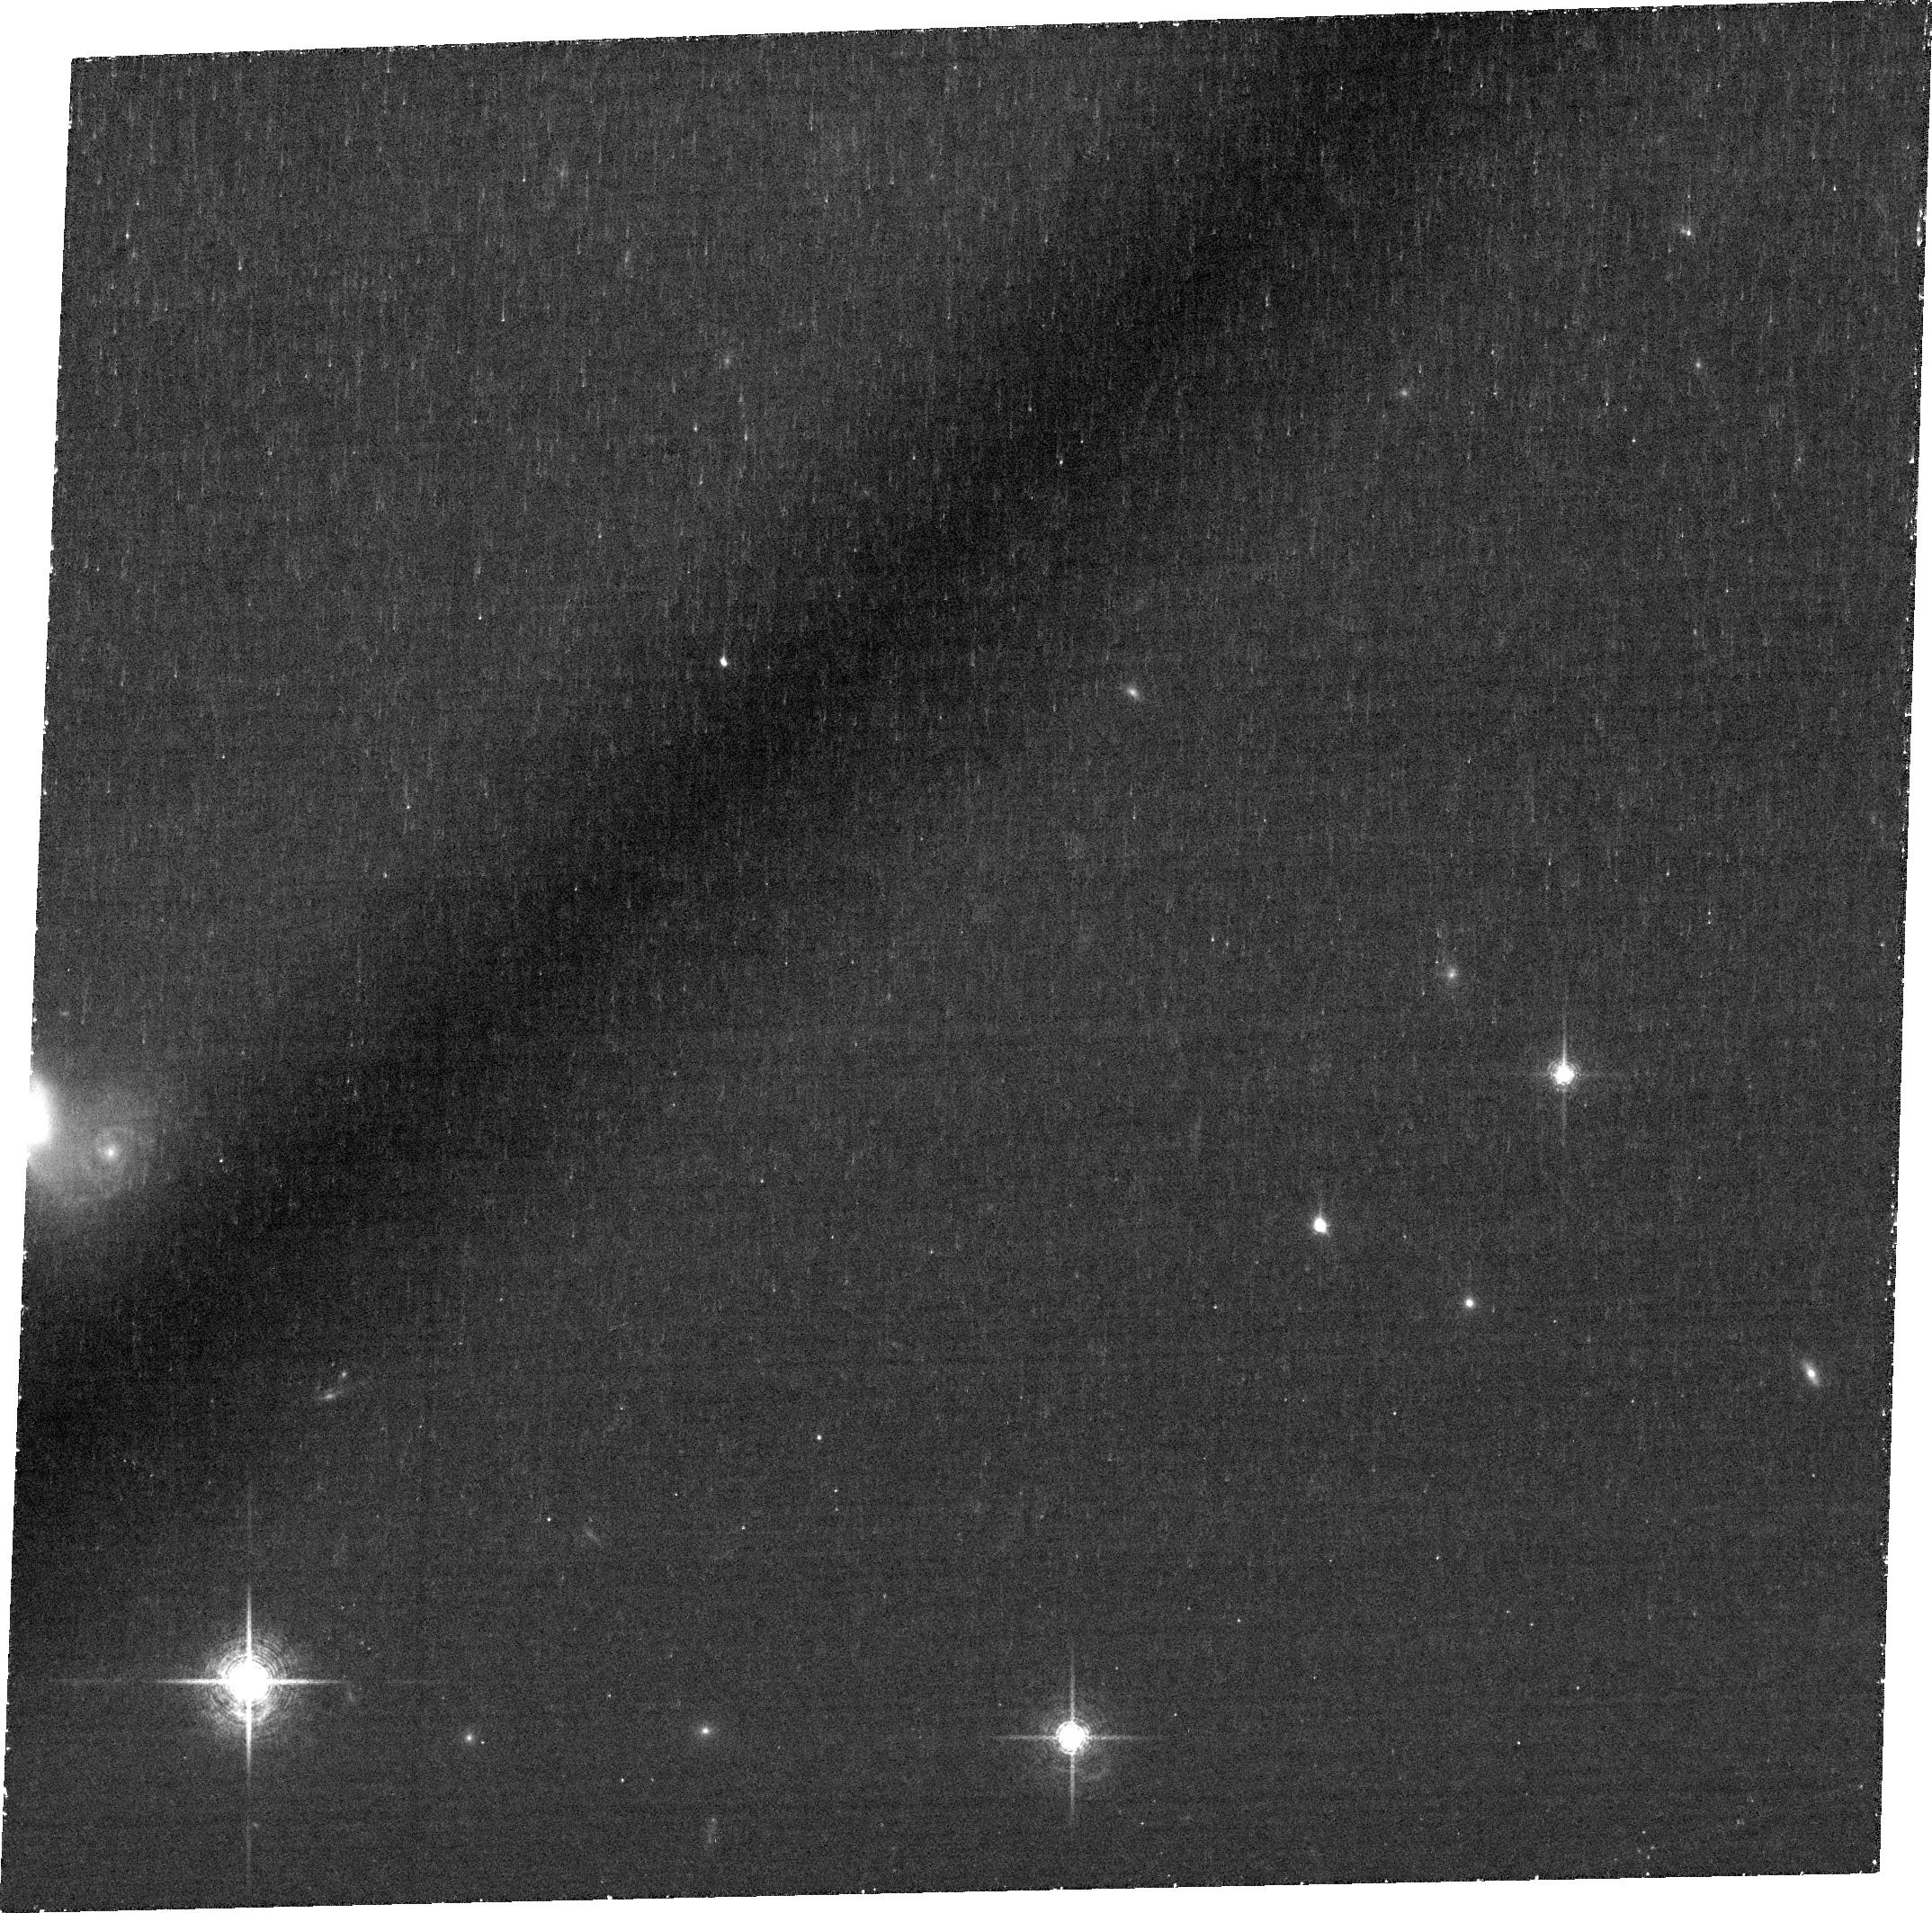
Target: J1047+0739
Instrument: ACS/WFC
Filter: FR782N
Exposure: 1.4 h
Observation ID: jdws01020

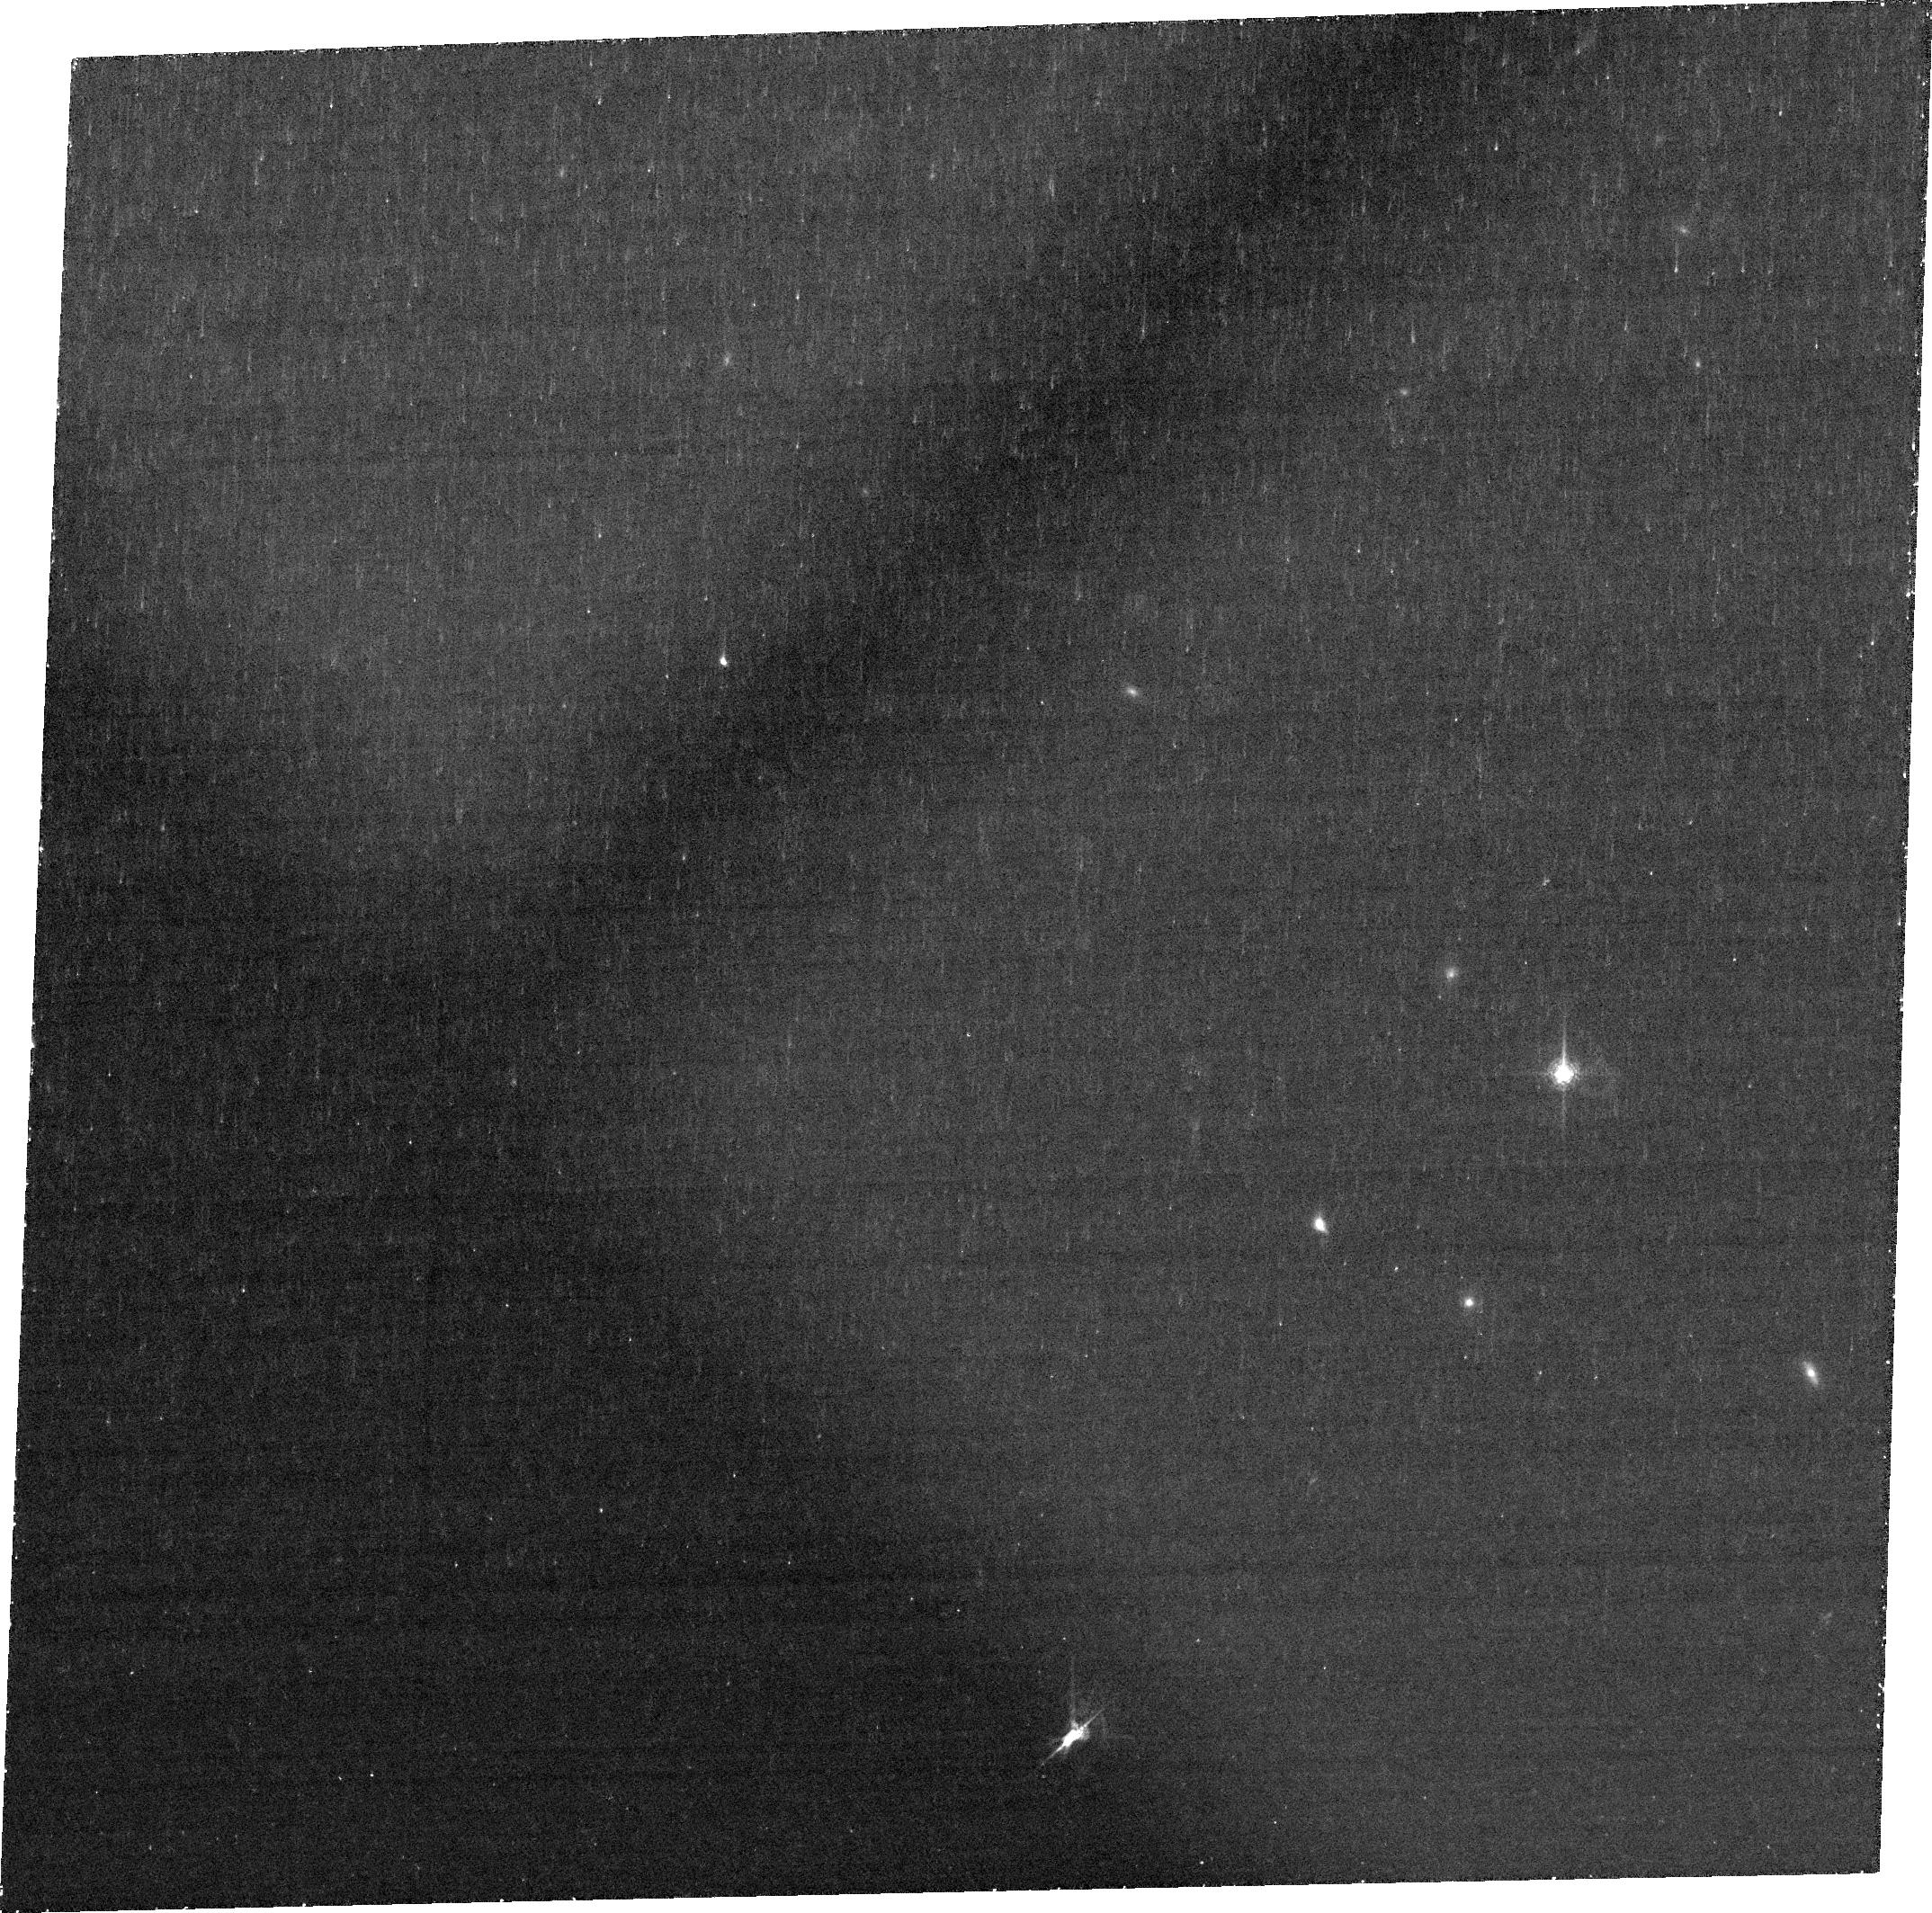
Target: J1047+0739
Instrument: ACS/WFC
Filter: FR782N
Exposure: 1.4 h
Observation ID: jdws02010

J1047+0739: X-ray weak/obscured AGN or extreme starburst? (PI: Bauer, Franz)

We propose a 50ks Chandra exposure of the enigmatic dwarf galaxy, SDSS J1047+0739, which has exceptionally luminous broad H-alpha, yet lies a factor of ~100 below the mean X-ray to H-alpha and [OIII] relations for AGN in a previous Chandra snapshot. The new data will characterize the X-ray spectral and temporal nature far better, addressing how such an extreme object might still be explained under the AGN paradigm. We additionally request HST ACS imaging to characterize the H-alpha morphology and distribution (point-like, clumpy, extended) on >0.1" scales. Coupled with the X-ray constraints, this will help to discern the production mechanism of the constant broad component in J1047+0739 and ultimately address how trustworthy optical broad lines are as tracers of AGN activity.